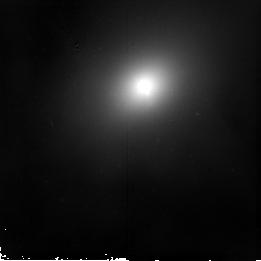
Target: 3C78. Instrument: NICMOS/NIC2. Filter: F110W. Exposure: 43 min. Observation ID: n8jp01010

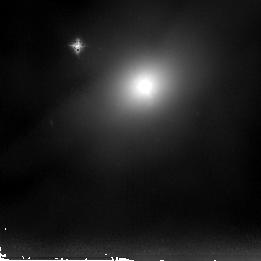
Target: 3C78. Instrument: NICMOS/NIC2. Filter: F205W. Exposure: 38 min. Observation ID: n8jp01030

The X-Ray Emission Mechanism from Optical Jets: 3C 78 (PI: Birkinshaw, Mark)

Radio to X-ray spectral coverage and sub-arcsec imaging provide powerful diagnostics of the electron energy distribution and electron acceleration in jets. 3C 78 is the longest optical jet not to have been adequately observed with Chandra, although it is one of only three jets with HST polarimetry. Our 5-ks exploratory ACIS-S3 observation of 3C 78 in A0-3 demonstrated that the jet is detectable in the X-ray, lying outside the PRF of the core and above any diffuse emission from the host galaxy. Here we request a 55 ks ACIS-S observation to complete X-ray work on this jet, and two HST NICMOS near-IR exposures. These data will investigate electron acceleration mechanisms both in the diffuse regions of the jet and in the anomalous x-ray/optical knot 1.5 arcsec from the core.